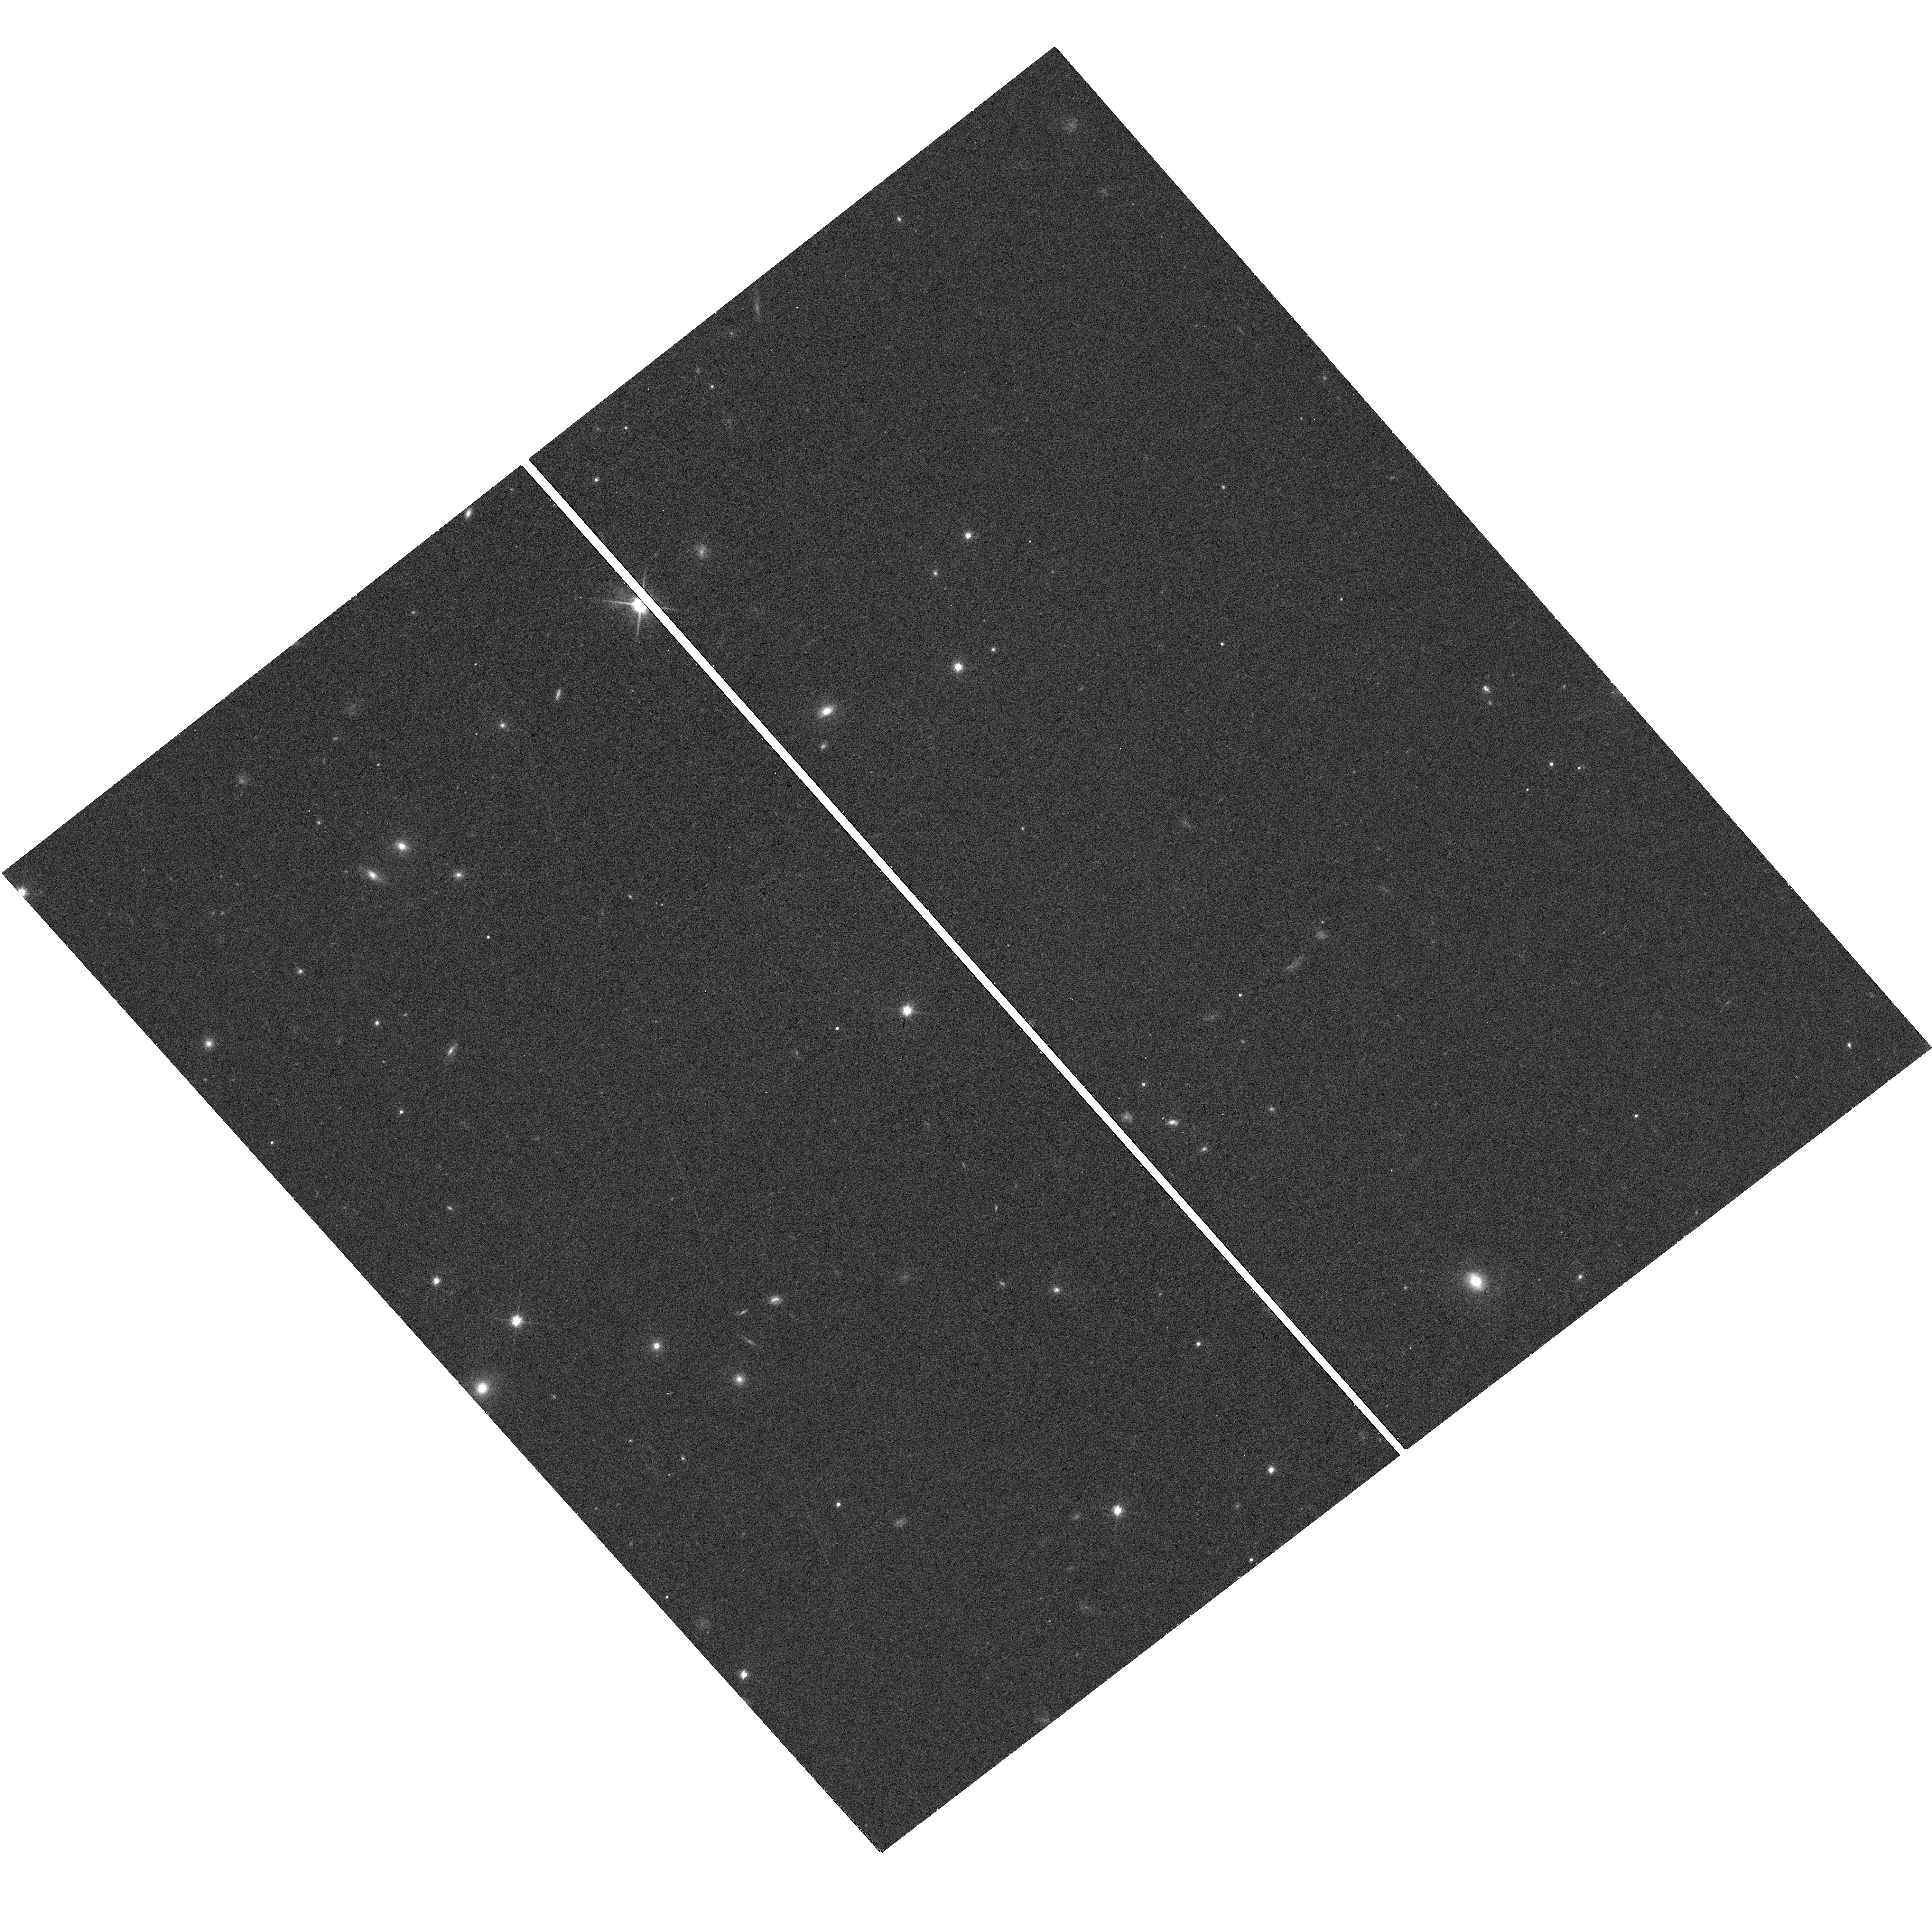
Target: 2MASSIJ1017075+130839
Instrument: WFC3/UVIS
Filter: F814W
Exposure: 18 min
Observation ID: hst_14776_01_wfc3_uvis_f814w_id8a01

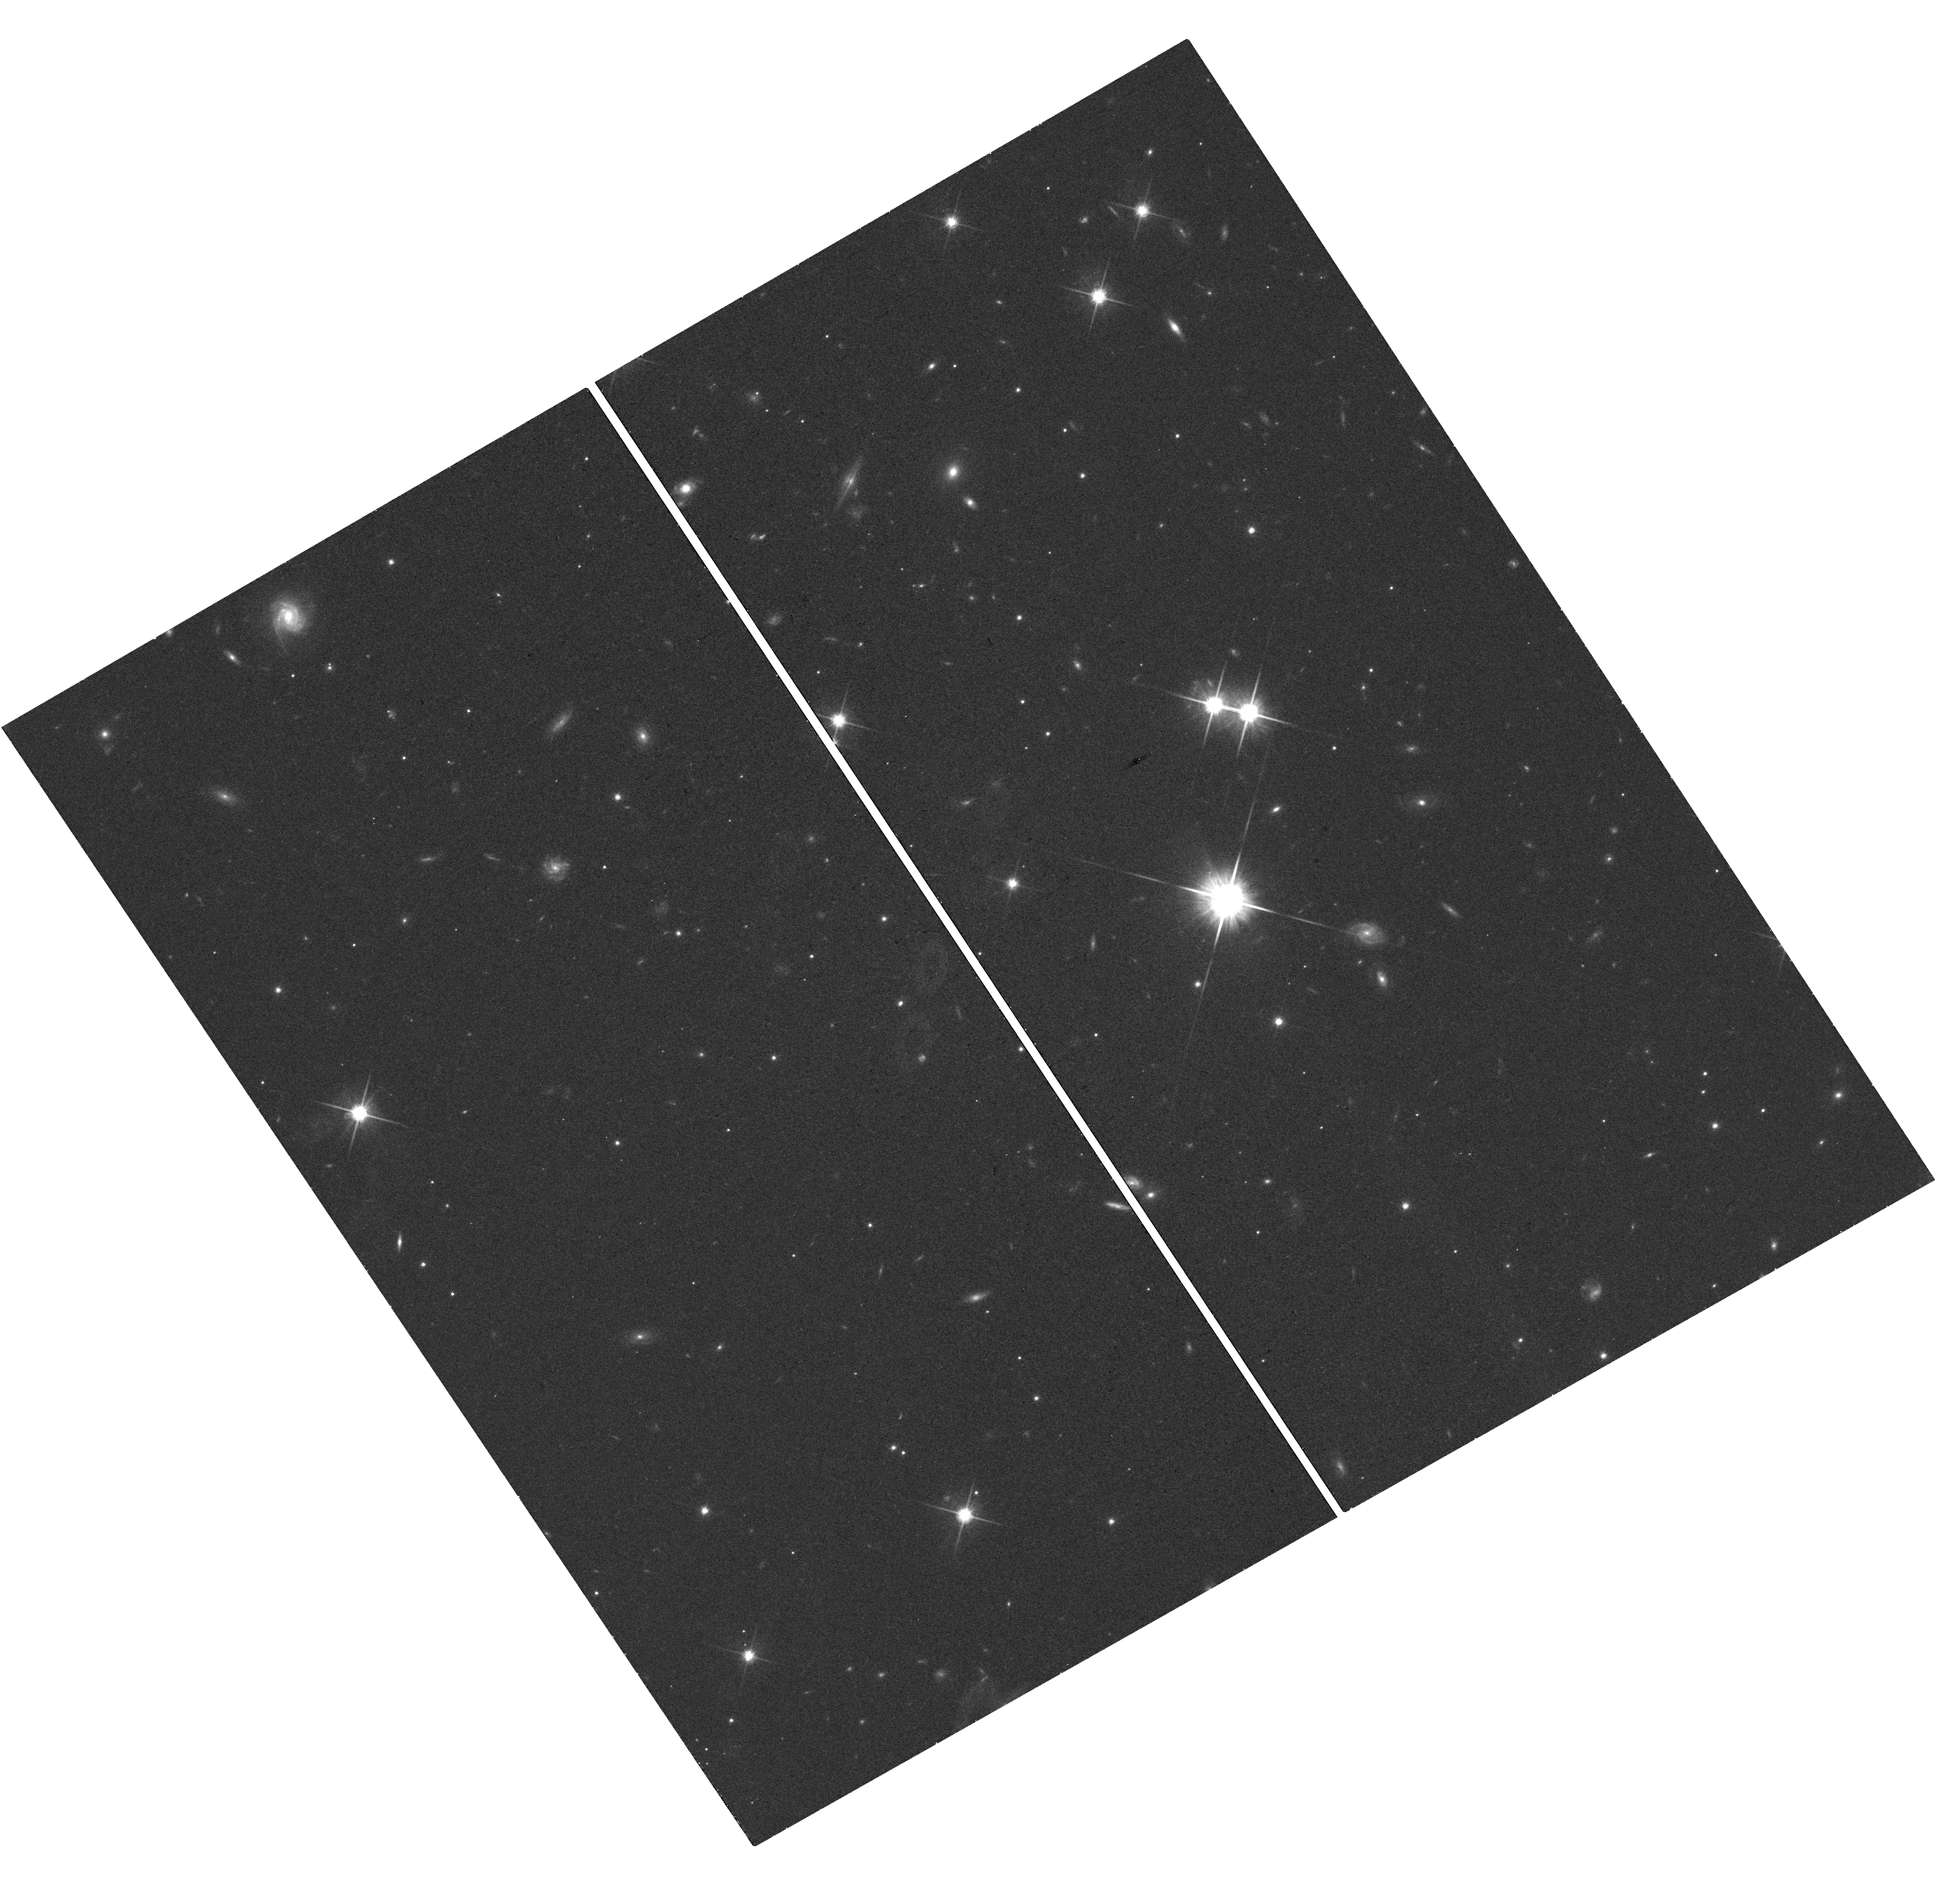
Target: SDSSJ205235.31-160929.8
Instrument: WFC3/UVIS
Filter: F814W
Exposure: 18 min
Observation ID: hst_14776_06_wfc3_uvis_f814w_id8a06

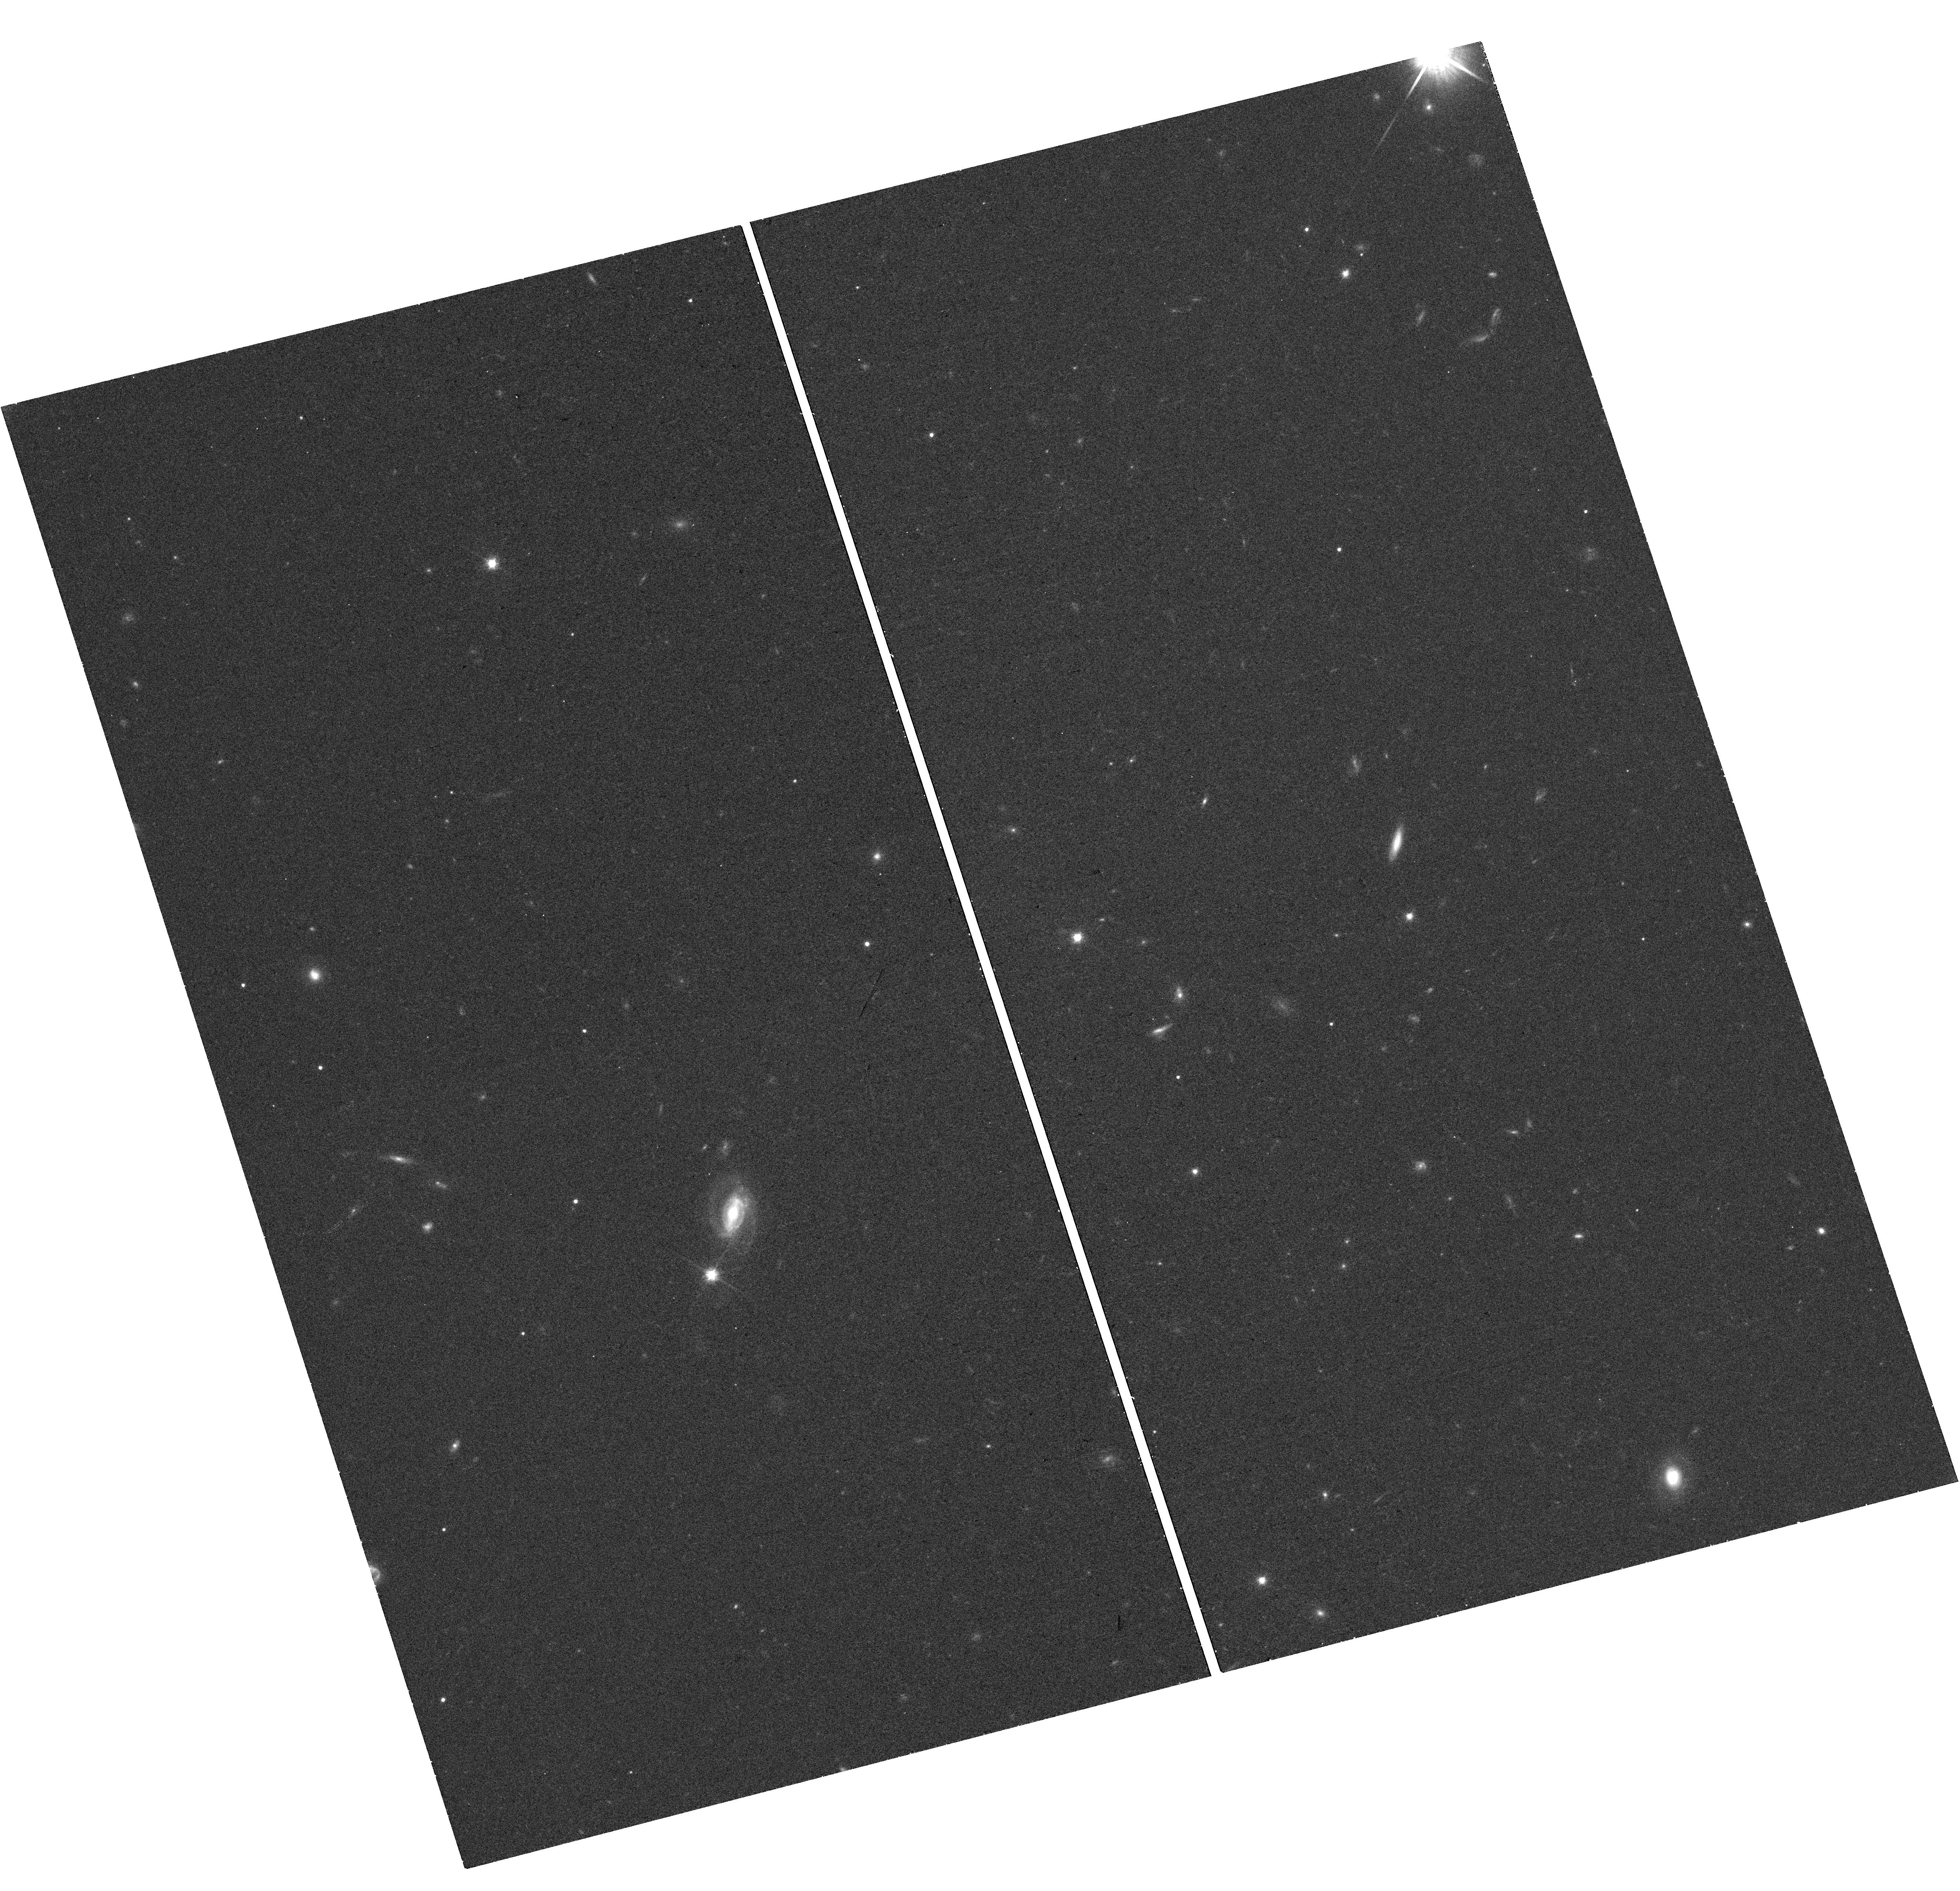
Target: DENIS-PJ225210.73-173013.4
Instrument: WFC3/UVIS
Filter: F814W
Exposure: 18 min
Observation ID: hst_14776_07_wfc3_uvis_f814w_id8a07

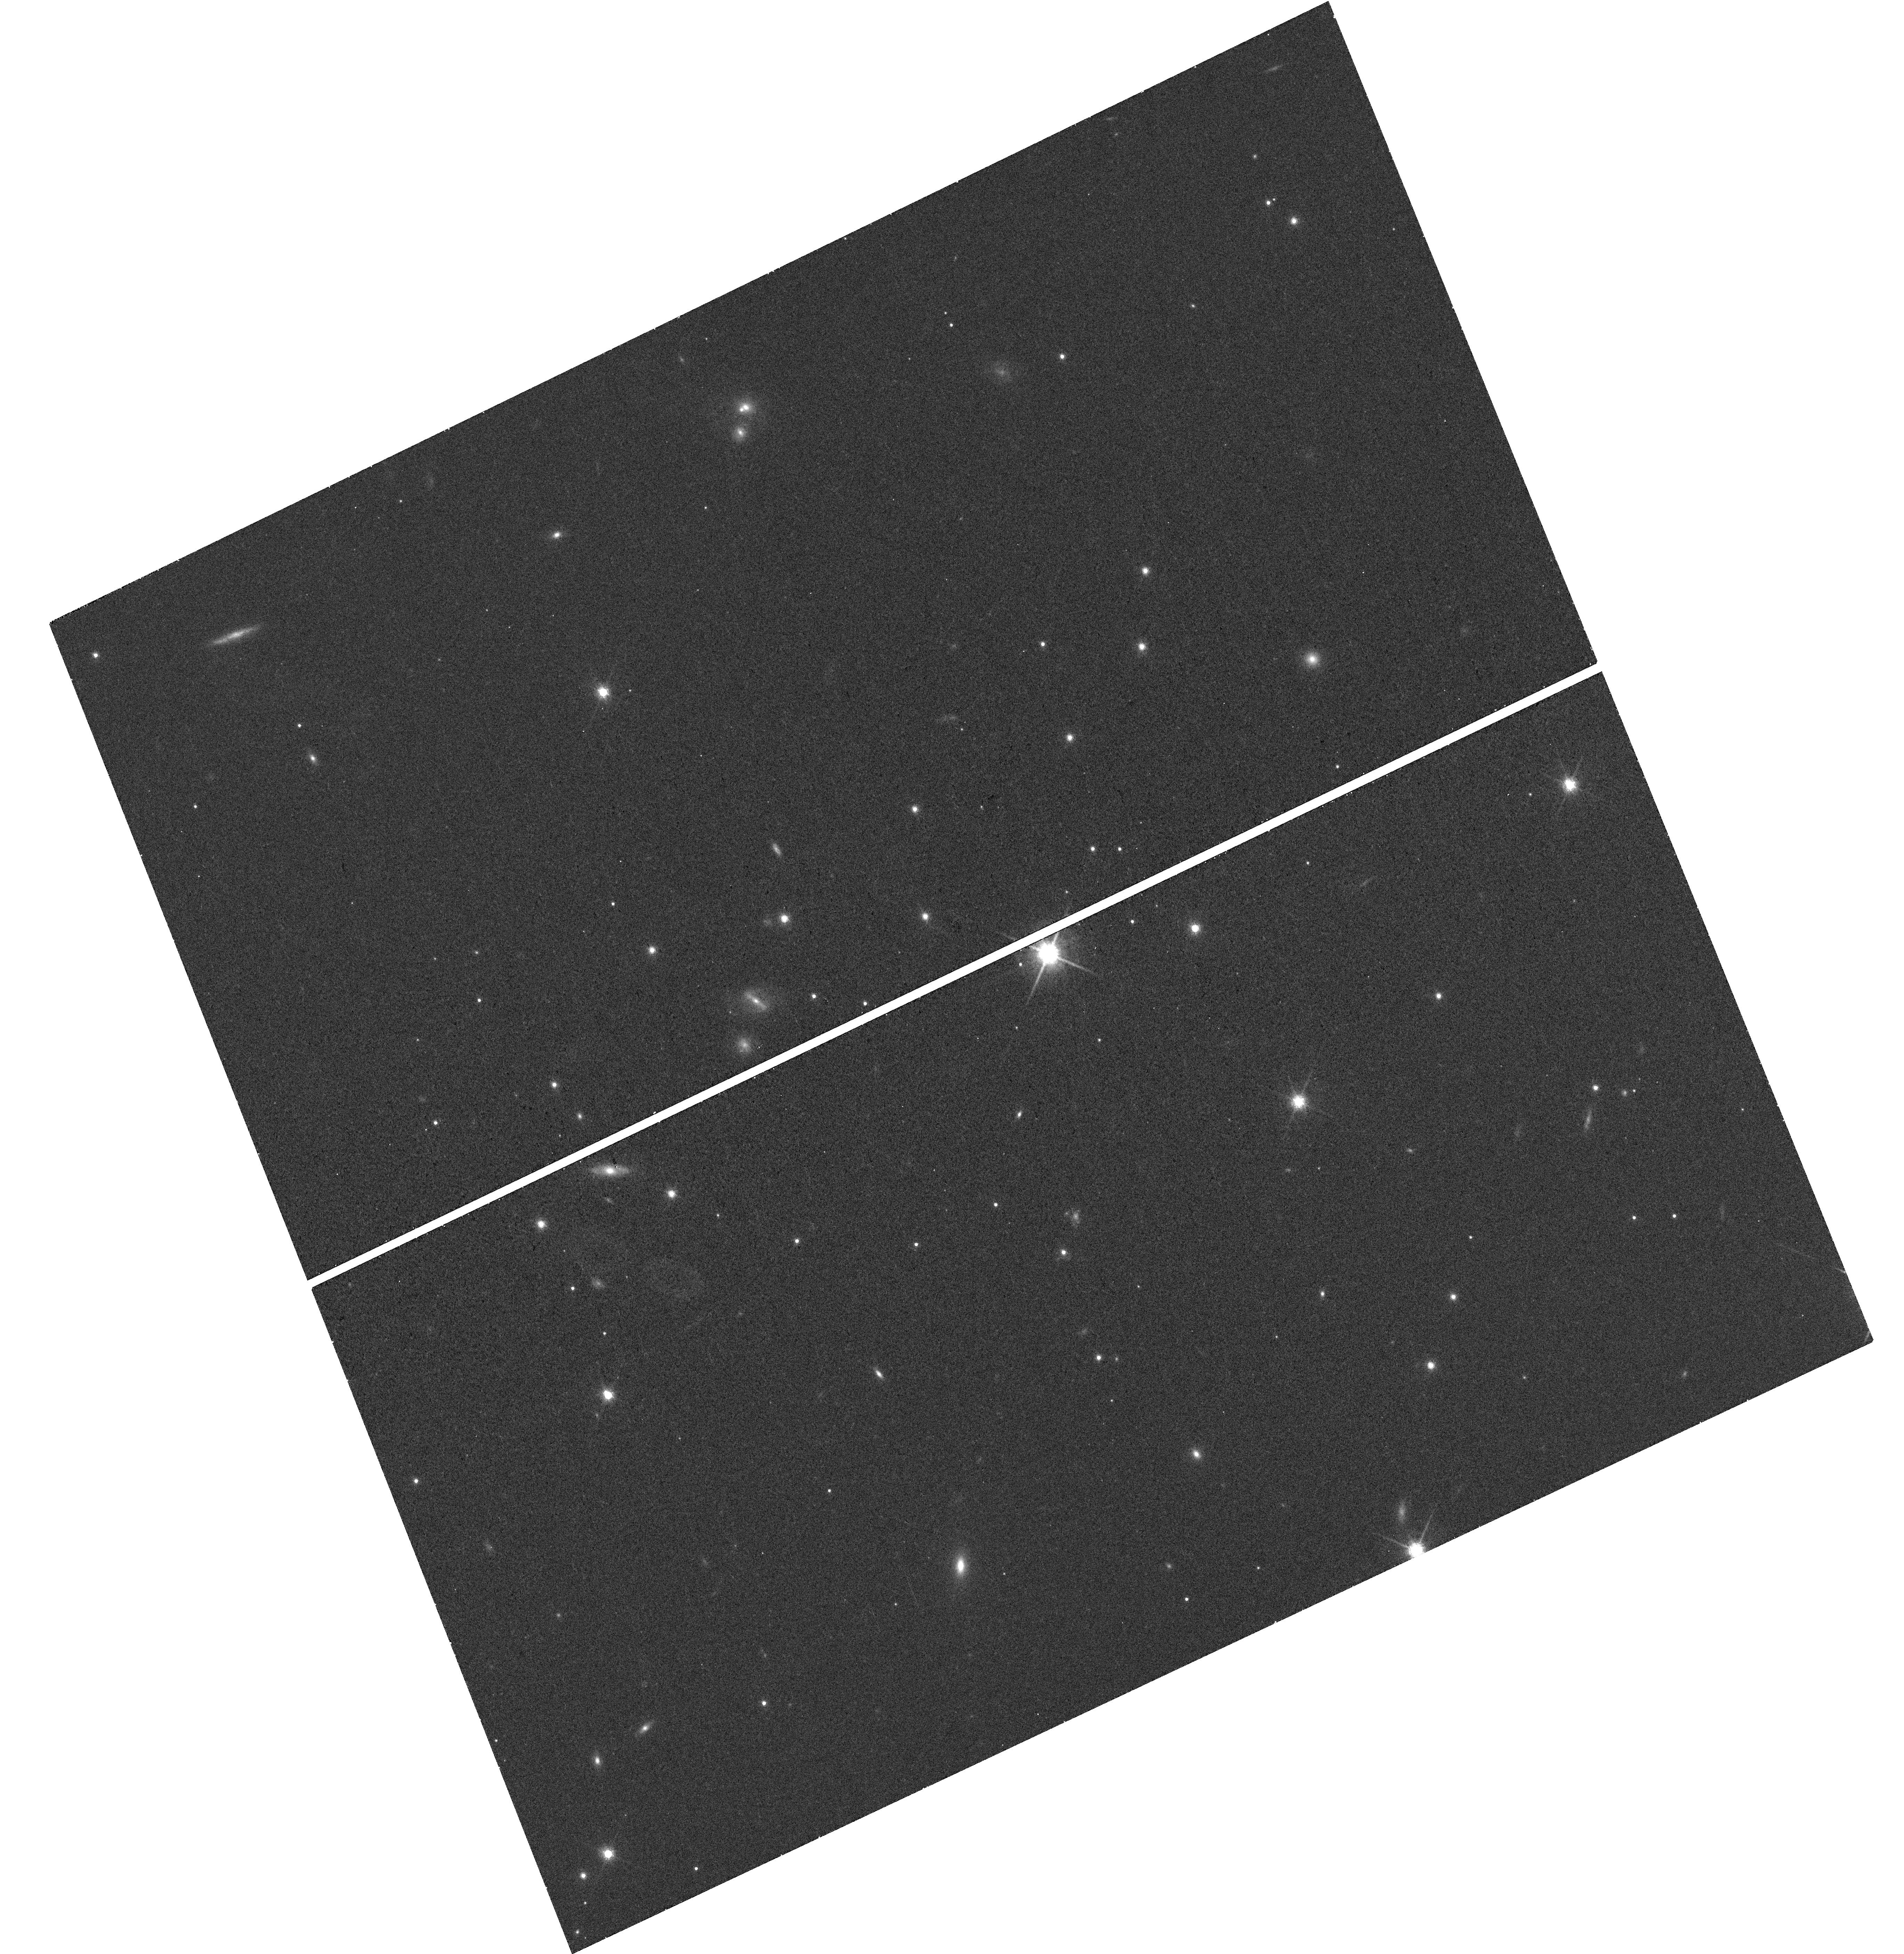
Target: 2MASSIJ2132114+134158
Instrument: WFC3/UVIS
Filter: F850LP
Exposure: 18 min
Observation ID: hst_14776_03_wfc3_uvis_f850lp_id8a03

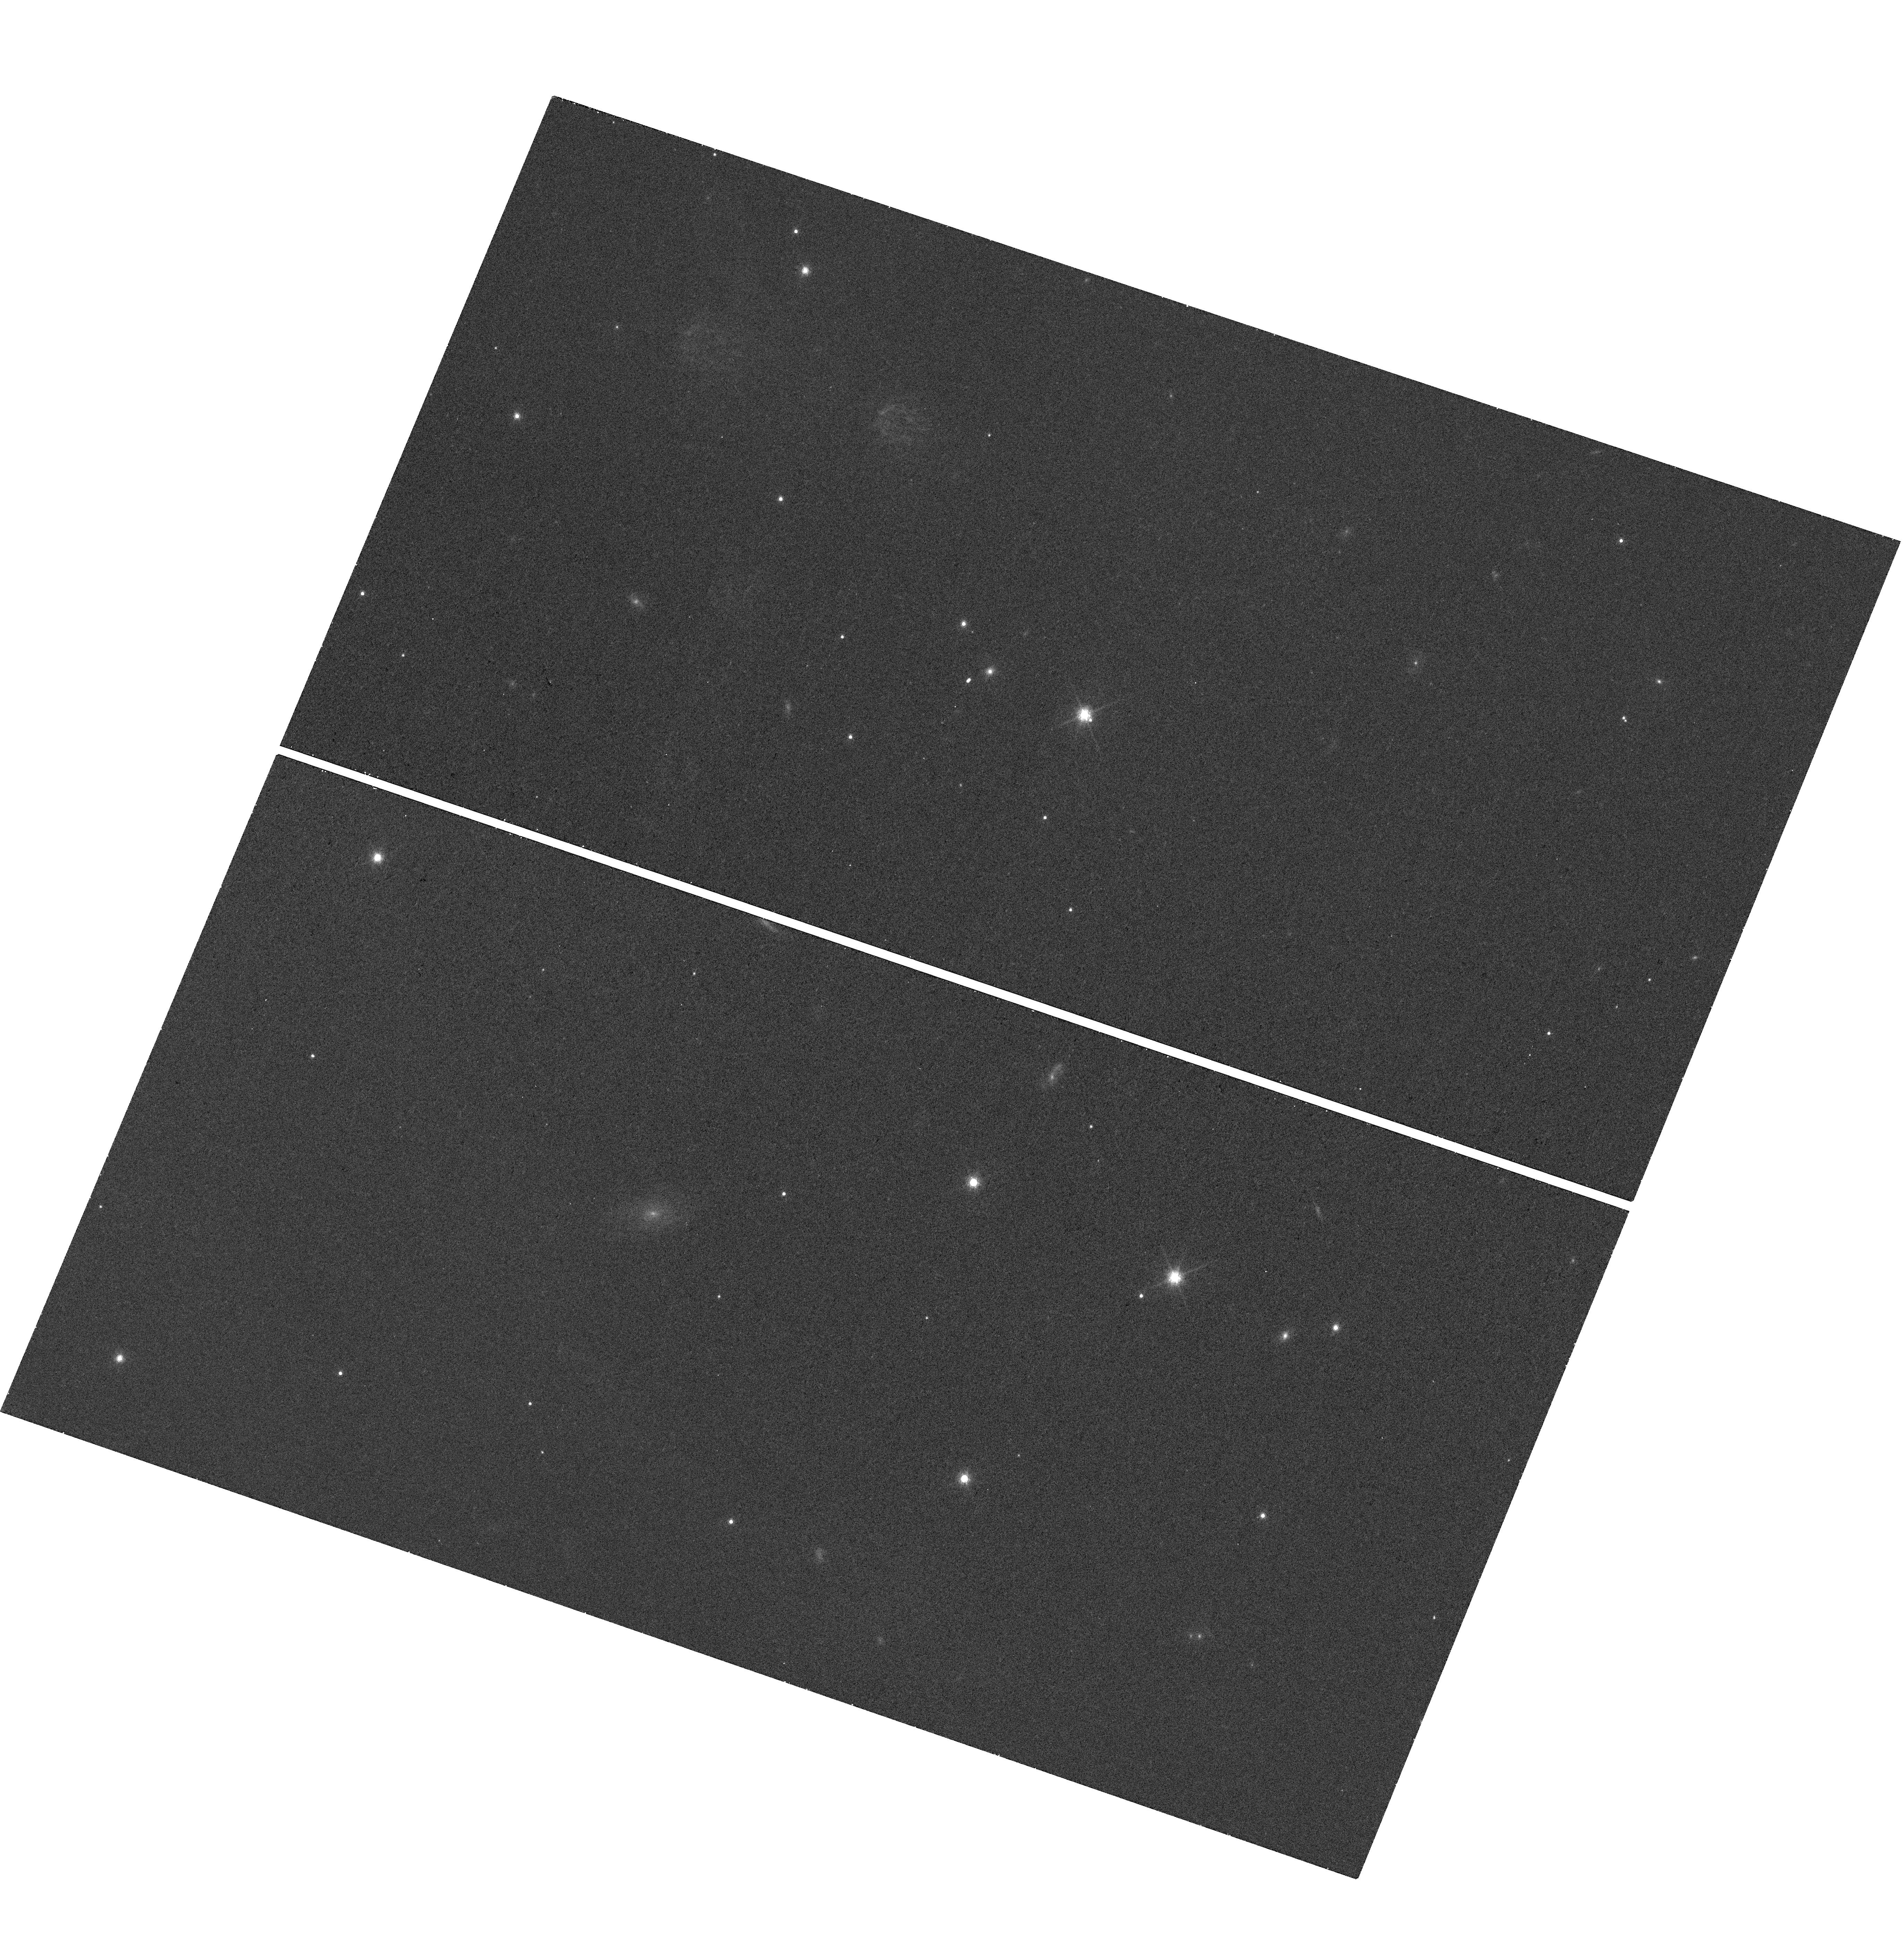
Target: 2MASSWJ0326137+295015
Instrument: WFC3/UVIS
Filter: F850LP
Exposure: 18 min
Observation ID: hst_14776_08_wfc3_uvis_f850lp_id8a08

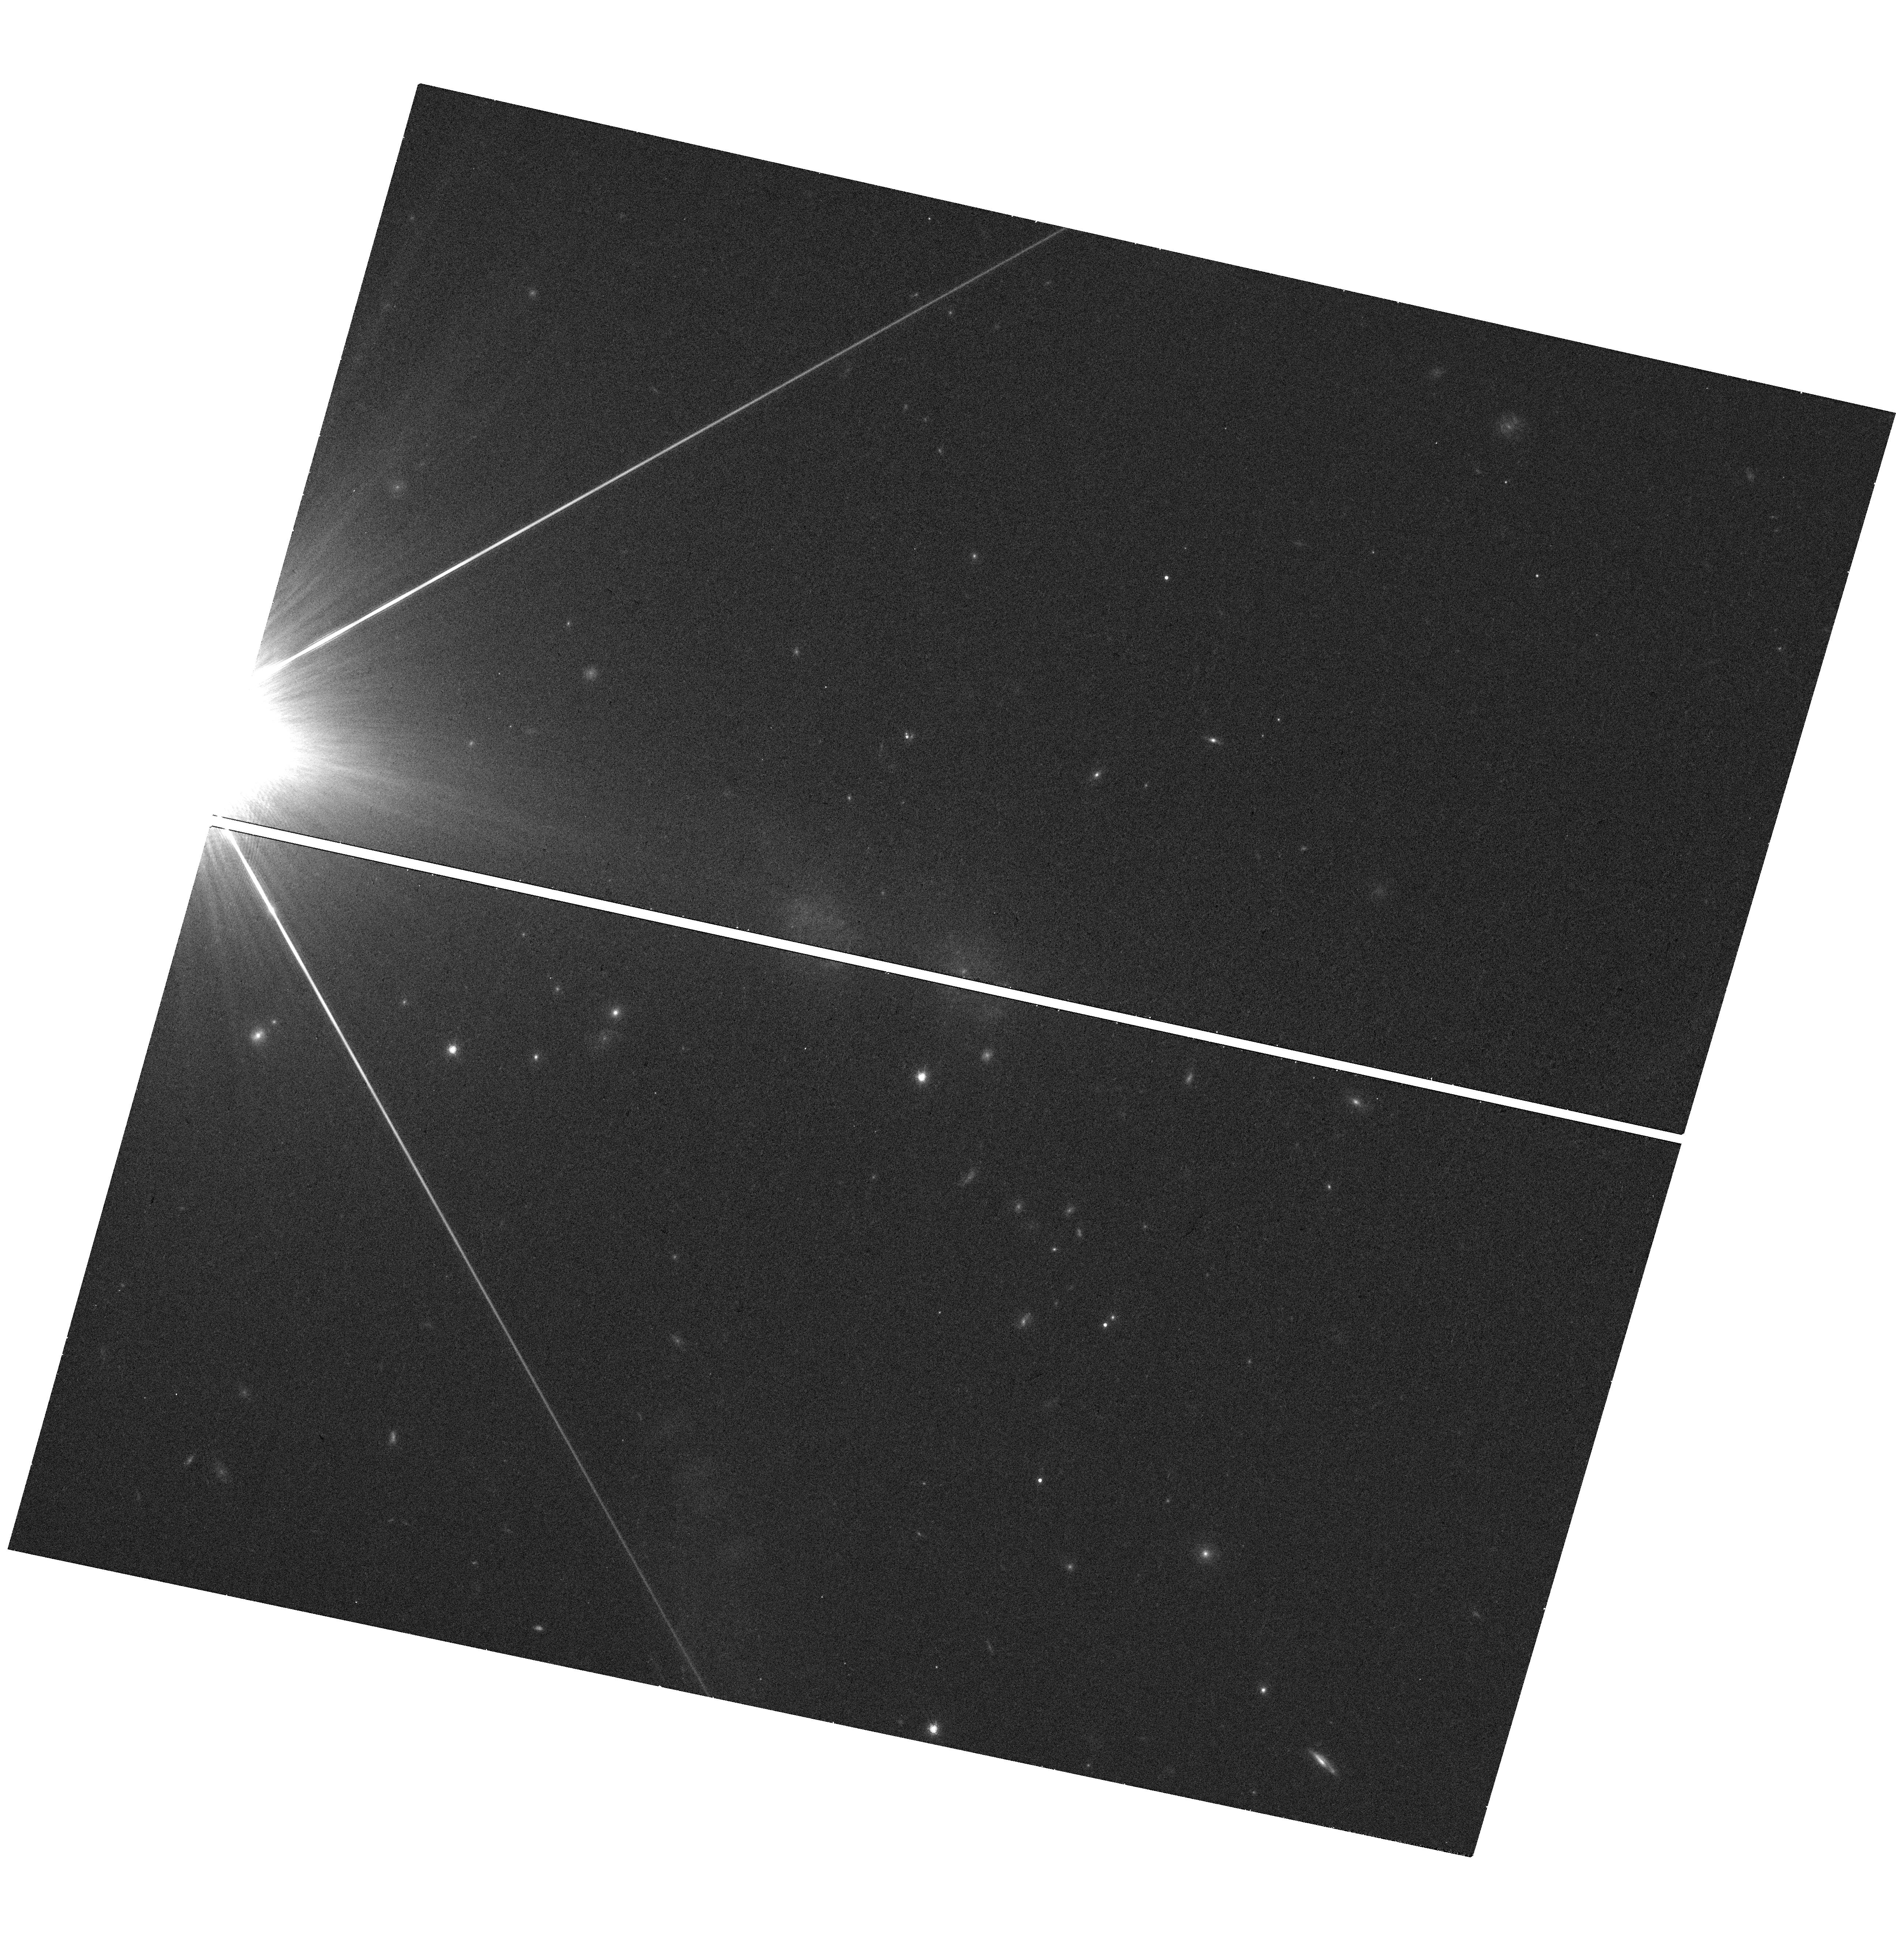
Target: GL417B
Instrument: WFC3/UVIS
Filter: F850LP
Exposure: 19 min
Observation ID: hst_14776_02_wfc3_uvis_f850lp_id8a02

Mapping the Substellar Mass-Luminosity Relation Down to the L/T Transition (PI: Dupuy, Trent J.)

Substellar models underpin our theoretical understanding of brown dwarfs and gas-giant exoplanets, so assessing their accuracy is paramount. The past several years have seen progress in testing models thanks to a growing number of dynamical (total) masses for brown dwarf binaries determined via (relative) orbit monitoring from ground-based AO. However, the strongest tests of models require individual masses, particularly for calibrating the mass-luminosity relation. This is poorly constrained over the range of spectral types most influenced by clouds (mid-L to early-T). Given the observed prevalence of clouds in the atmospheres of directly imaged planets, testing models at such temperatures is crucial. We propose a 3-year program to obtain individual masses for a sample of 11 substellar binaries. Our proposal builds on nearly a decade of orbital monitoring from the ground to measure dynamical total masses. Our goal is thus to measure precise mass ratios, utilizing HST's unique wide-field, high-angular resolution astrometric capabilities. We will obtain WFC3-UVIS images capturing our targets and numerous reference stars so that we can measure the relative amount of orbital motion in each component to determine mass ratios. Three of our targets have I-band photocenter orbits measured at USNO and VLT and thus only require one epoch of resolved I-band imaging to unlock individual masses. We will use this first large sample of substellar individual masses to map out the mass-luminosity relation over a wide range of temperatures (1000-2000 K) including the L/T transition. This will become a touchstone sample for tests of ultracool atmospheric models in the era of JWST.